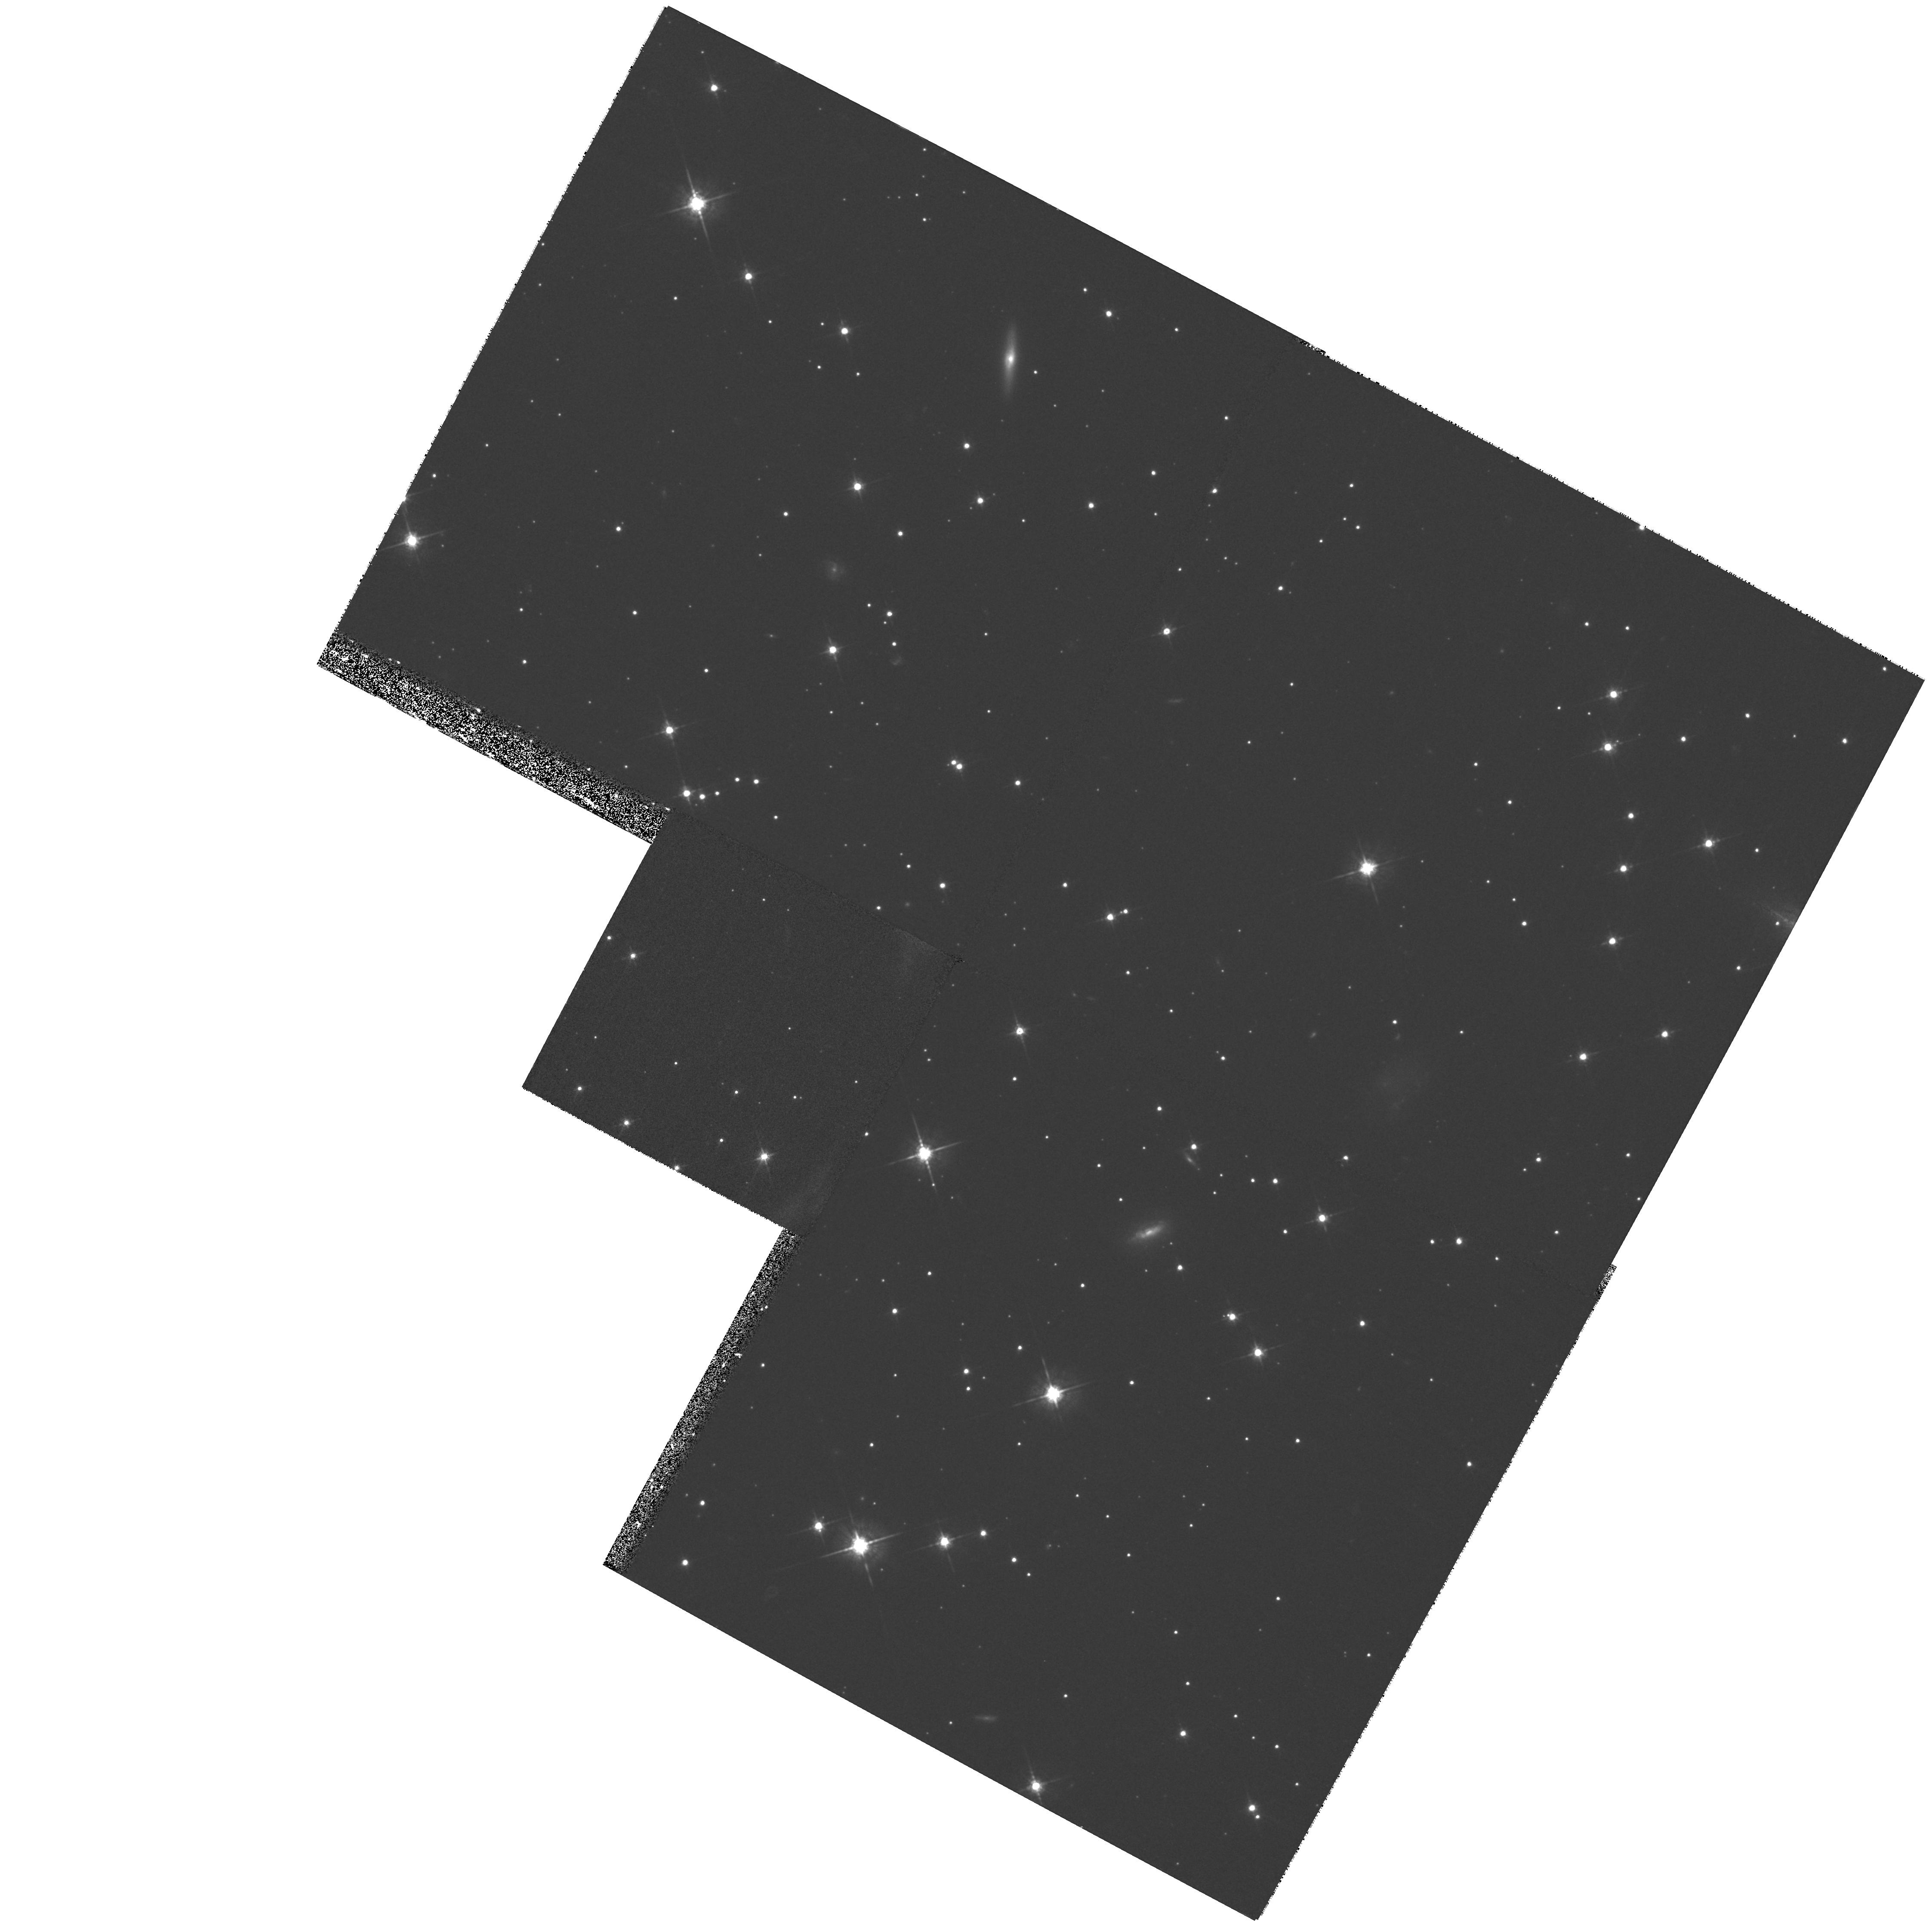
Target: SN1006-CENTER. Instrument: WFPC2/PC. Filter: F675W. Exposure: 27 min. Observation ID: hst_7405_03_wfpc2_pc_f675w_u51b03

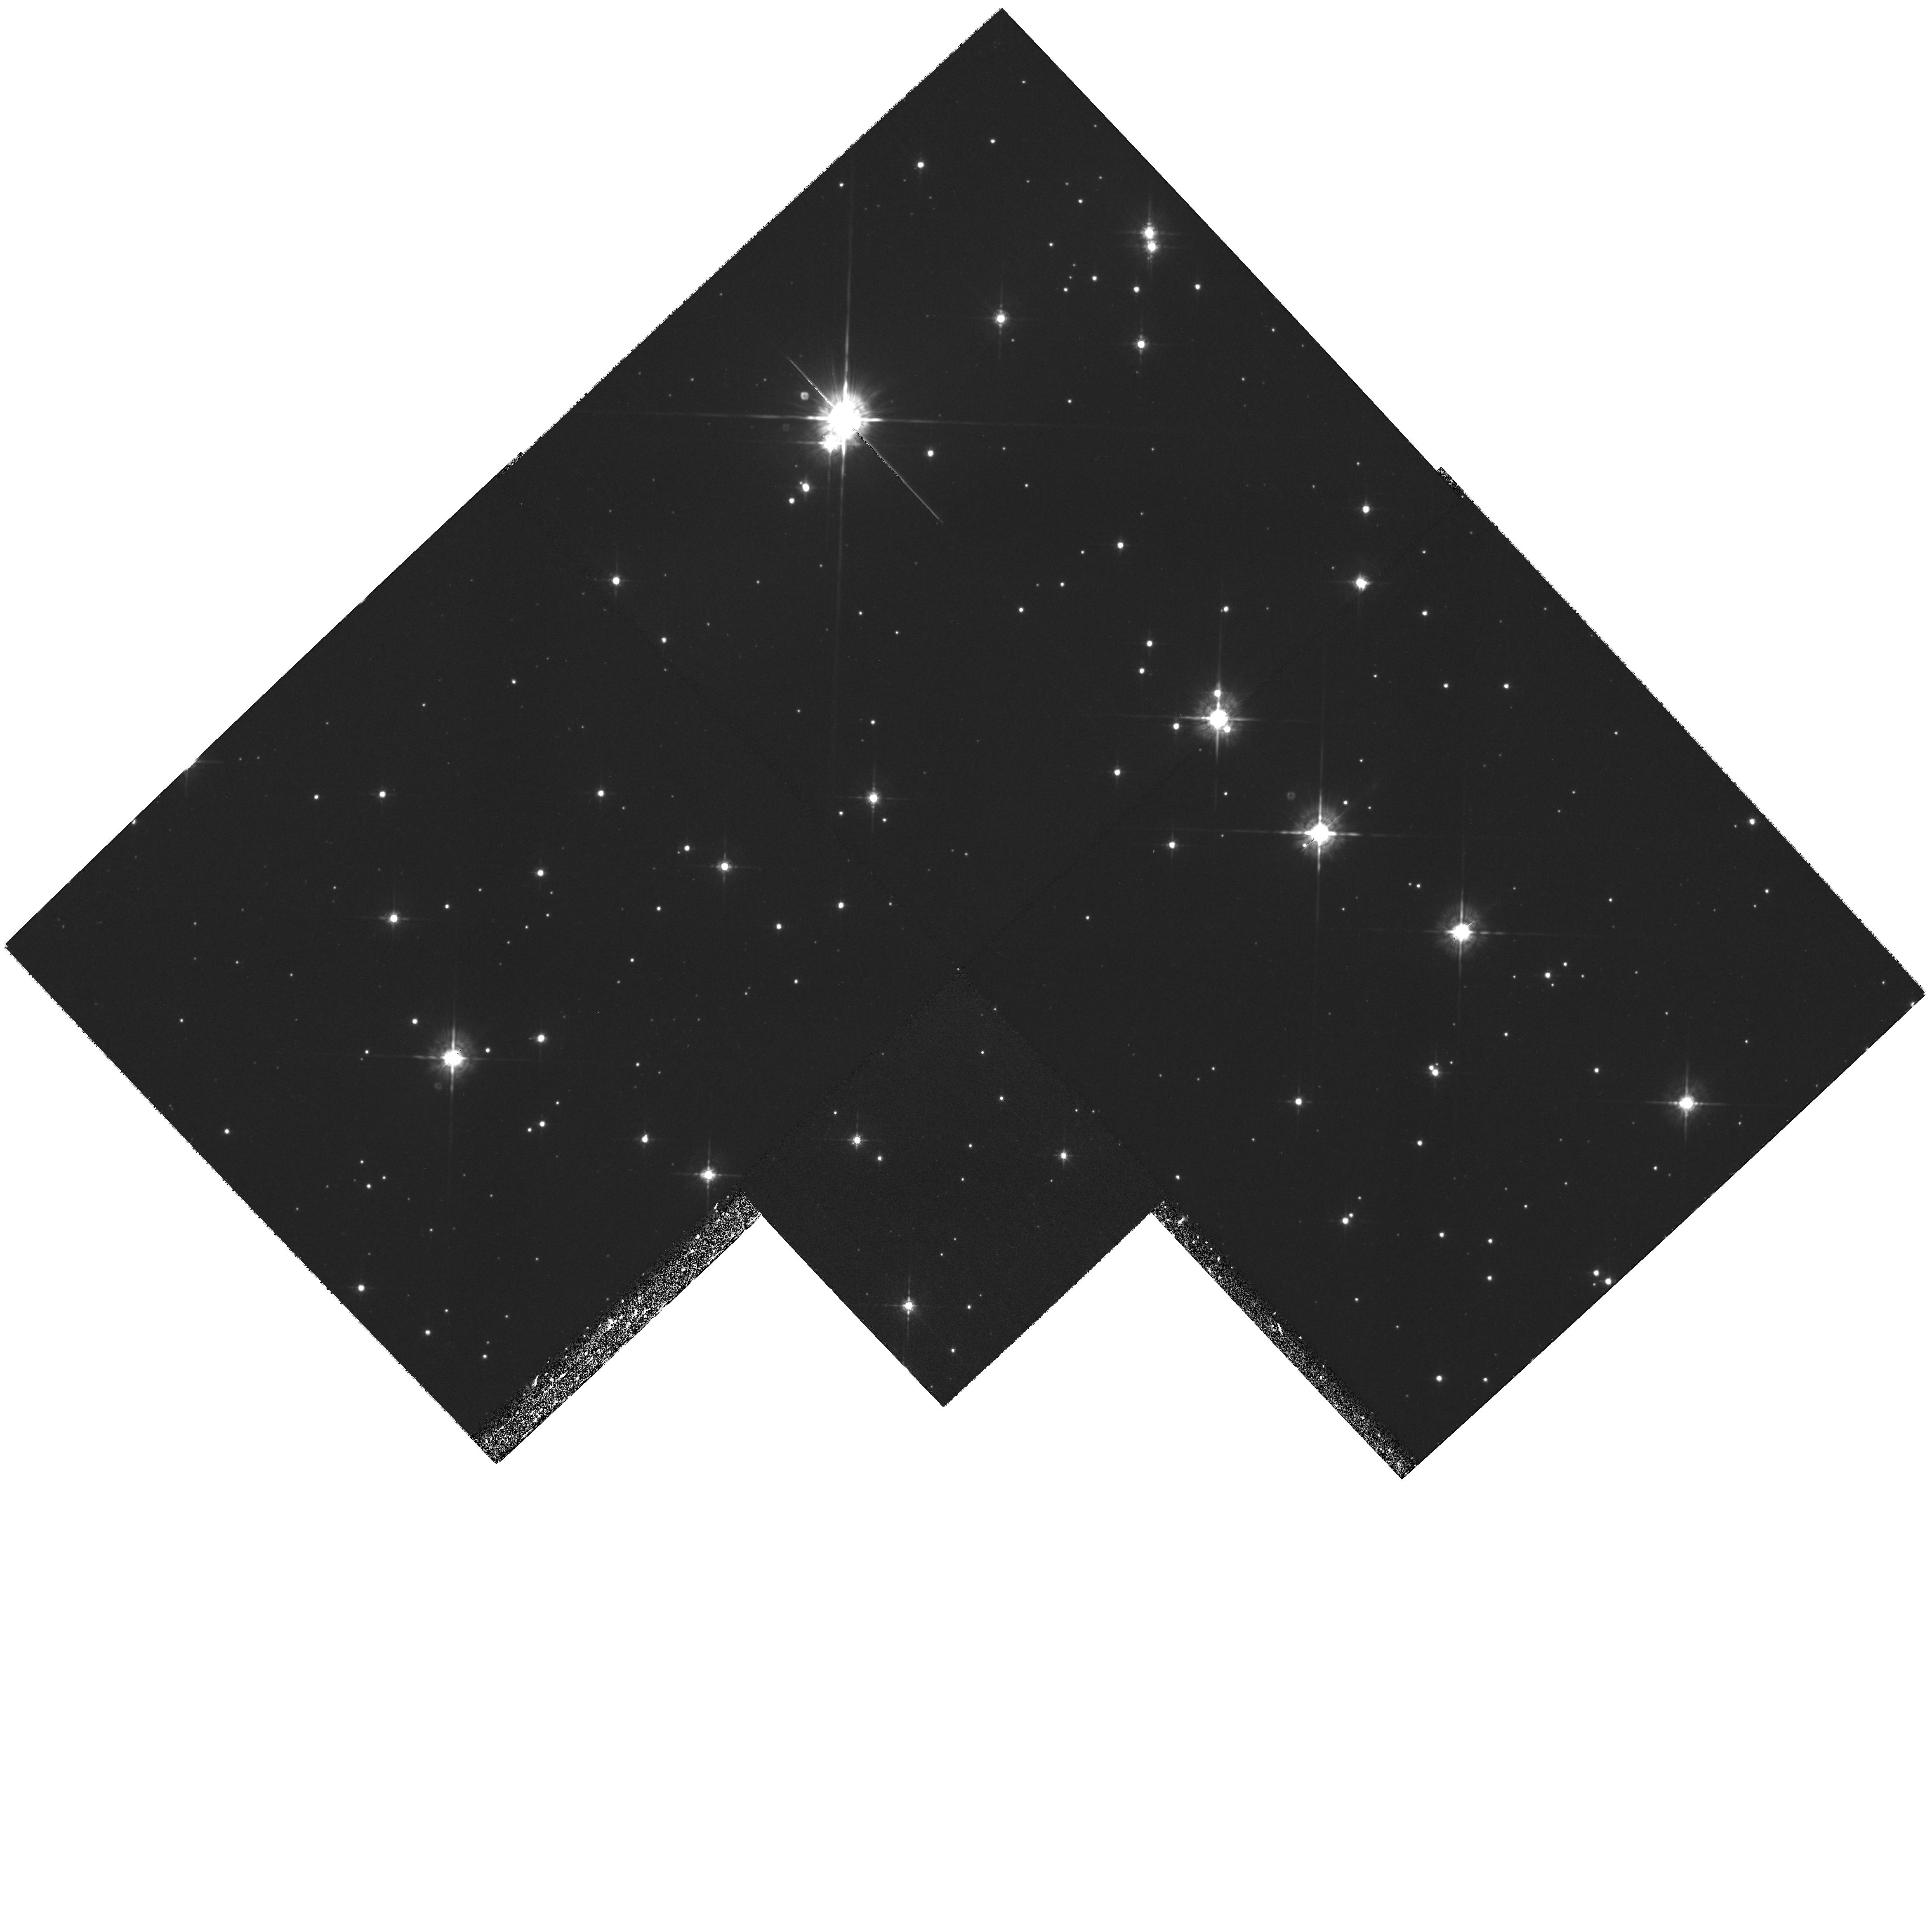
Target: TYCHO-SNR. Instrument: WFPC2/PC. Filter: F675W. Exposure: 1 h. Observation ID: hst_7405_01_wfpc2_pc_f675w_u51b01

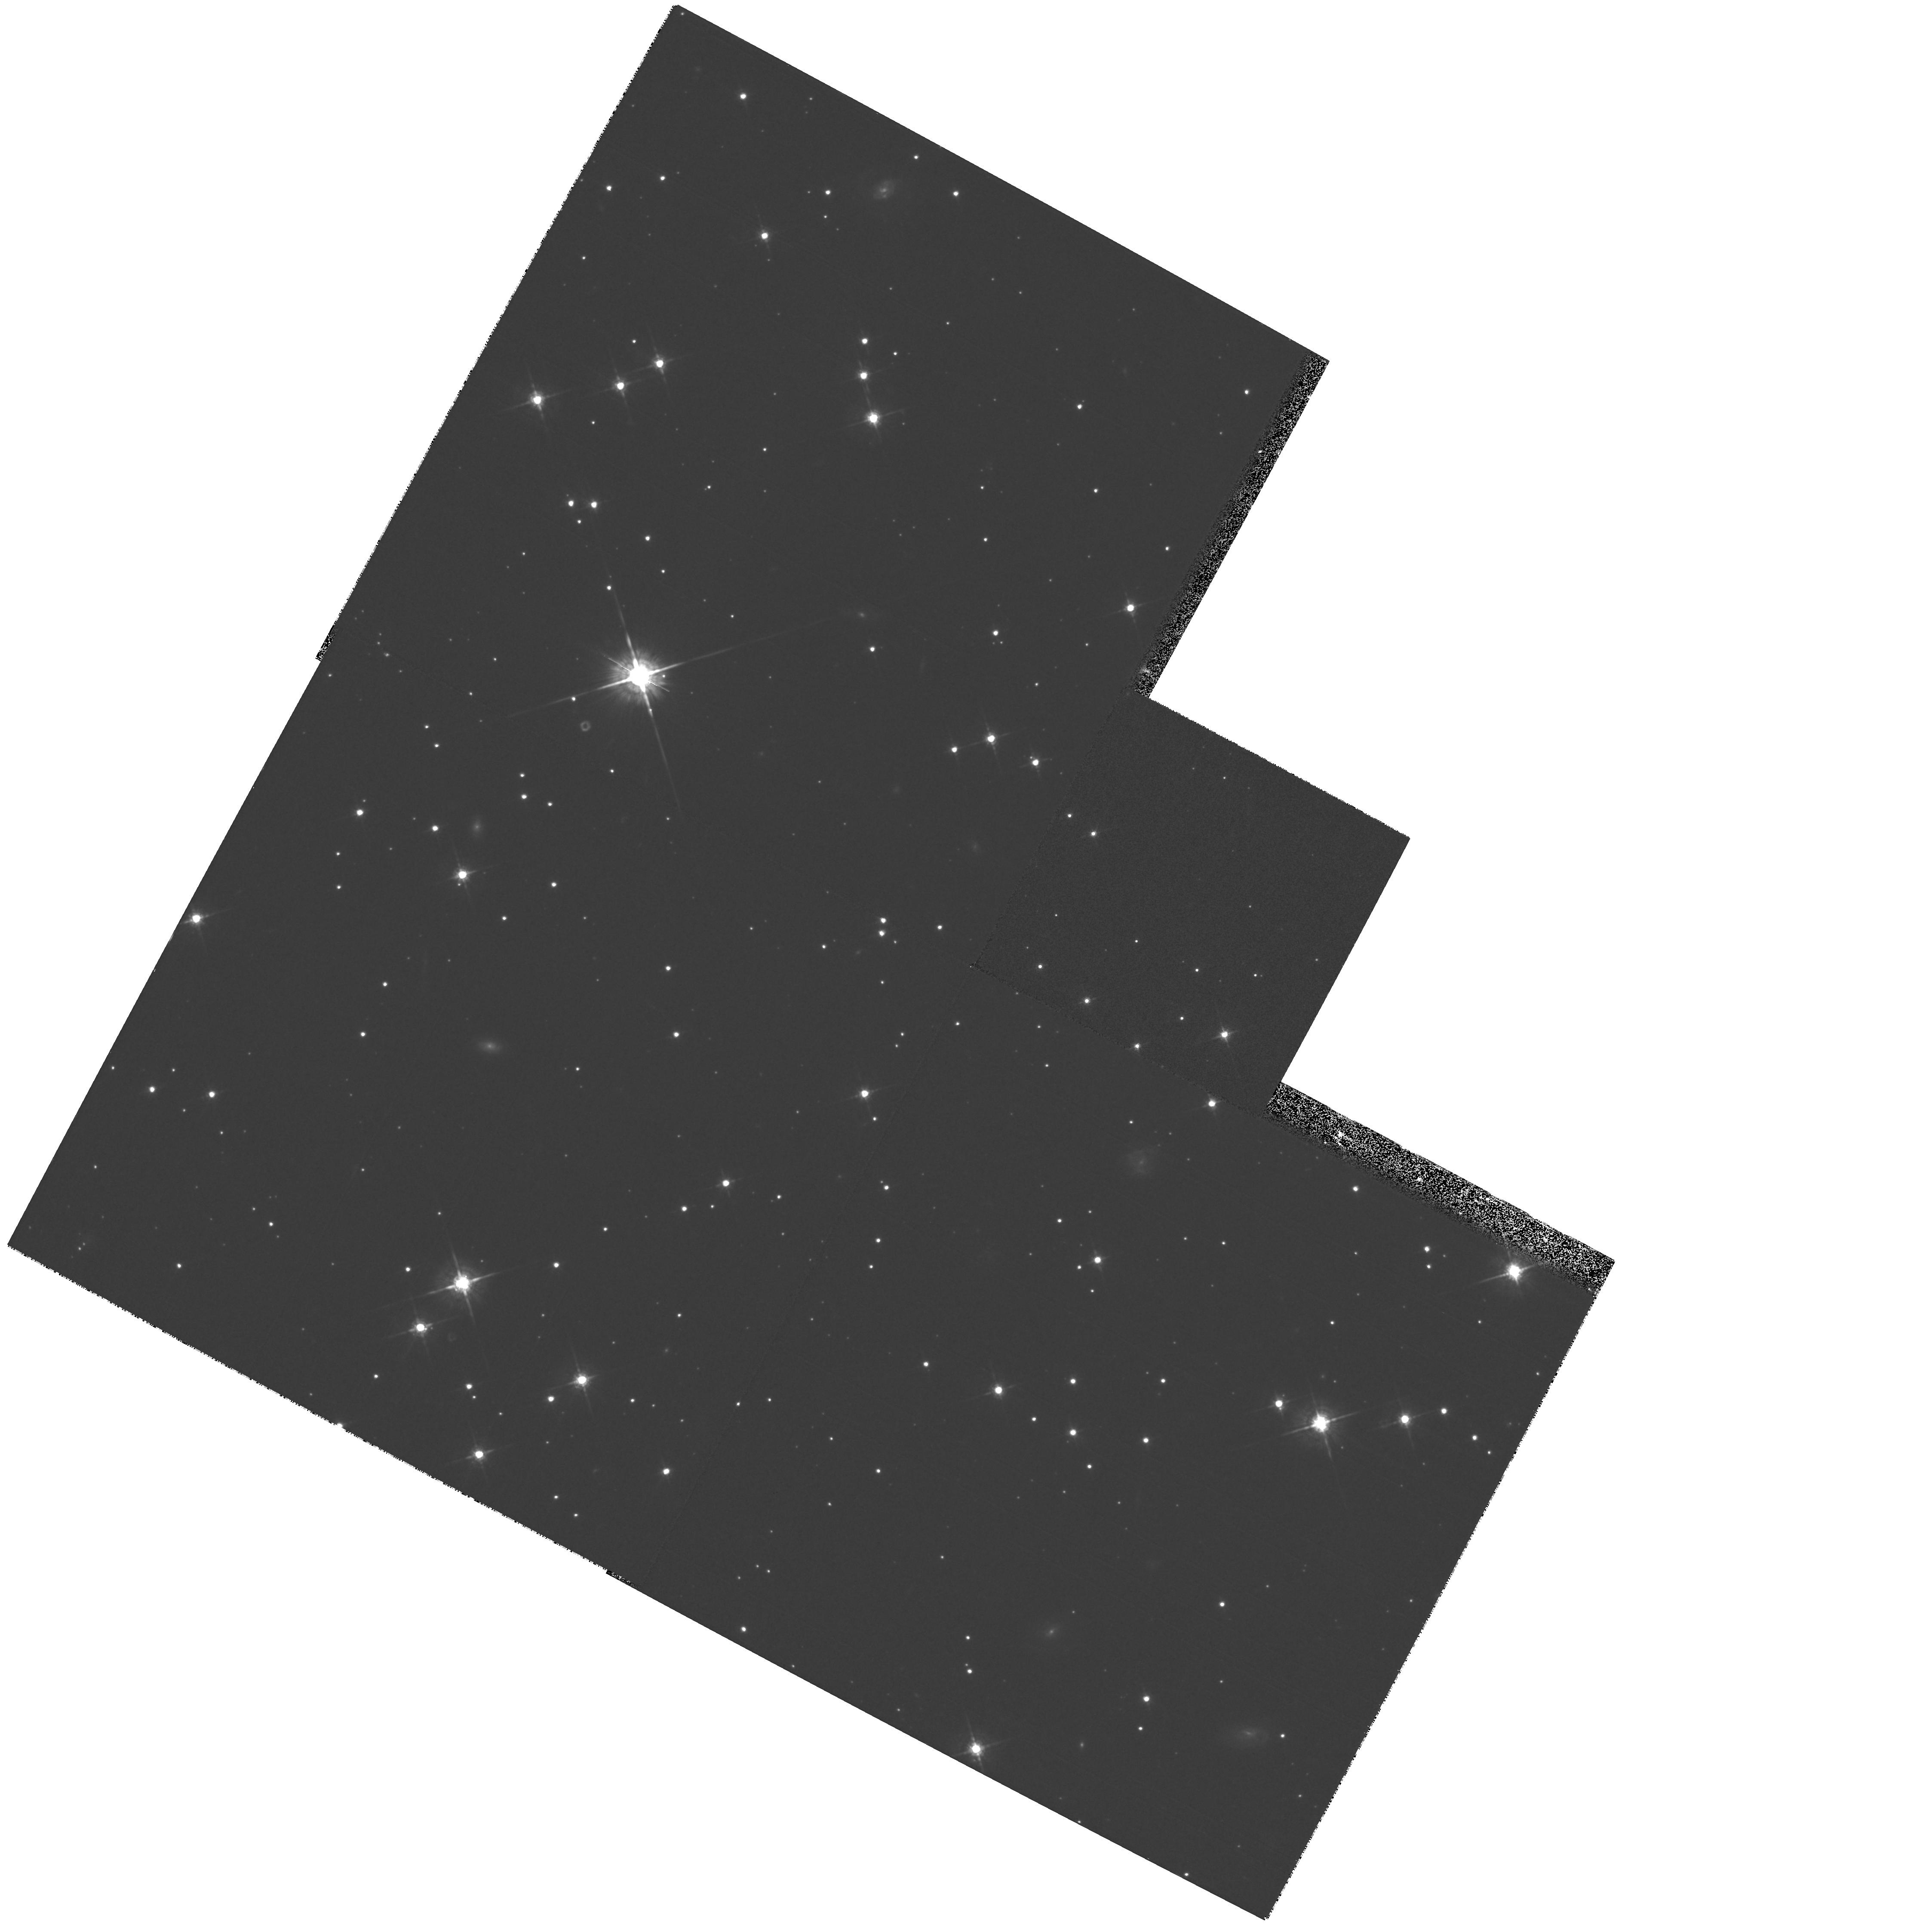
Target: SN1006-CENTER. Instrument: WFPC2/PC. Filter: F675W. Exposure: 27 min. Observation ID: hst_7405_02_wfpc2_pc_f675w_u51b02

A WFPC2 Search for Surviving Binary Companions in SN Ia Remnants (PI: Fesen, Robert A.)

Type Ia supernovae (SNe Ia) are widely believed to be explosions of white dwarfs undergoing binary mass accretion. Determining the type of interacting binary system leading to SNe Ia is an important yet unsolved astrophysical problem, encompassing binary star evolution, mass accretion rates, and thermonuclear physics. Identifying the correct binary model(s) for SNe Ia is unlikely to be accomplished by theory alone, and extragalactic SNe observations can provide only limited model constraints. Because 2-D hydrodynamic studies indicate that symbiotic and cataclysmic SN binaries should leave surviving companion stars, we propose a more direct approach: a search for surviving SN Ia companions. In the present proposal we ask to continue a long-term program approved in Cycle 6 (GO 6435). We are using the WFPC2 to identify SN Ia surviving companions or set strong empirical limits on post-SN kinematic and luminosity properties of surviving companions, in order to determine likely SN Ia progenitor systems. UVBRI images are being taken in Cycle 6 of two galactic SN Ia remnants, Tycho's SNR (SN 1572) & SN 1006. The stellar population near the geometric centers of each (search radii: Tycho = 15''; SN 1006 = 40'') will be examined to M_ V = +12 (Tycho) and +14.5 (SN 1006). We now propose to obtain follow-up images in Cycle 7 to identify high-proper-motion survivor candidates (v_\perp > 300\ km\ s^-1), compatible with the remnant's age and expansion center location.